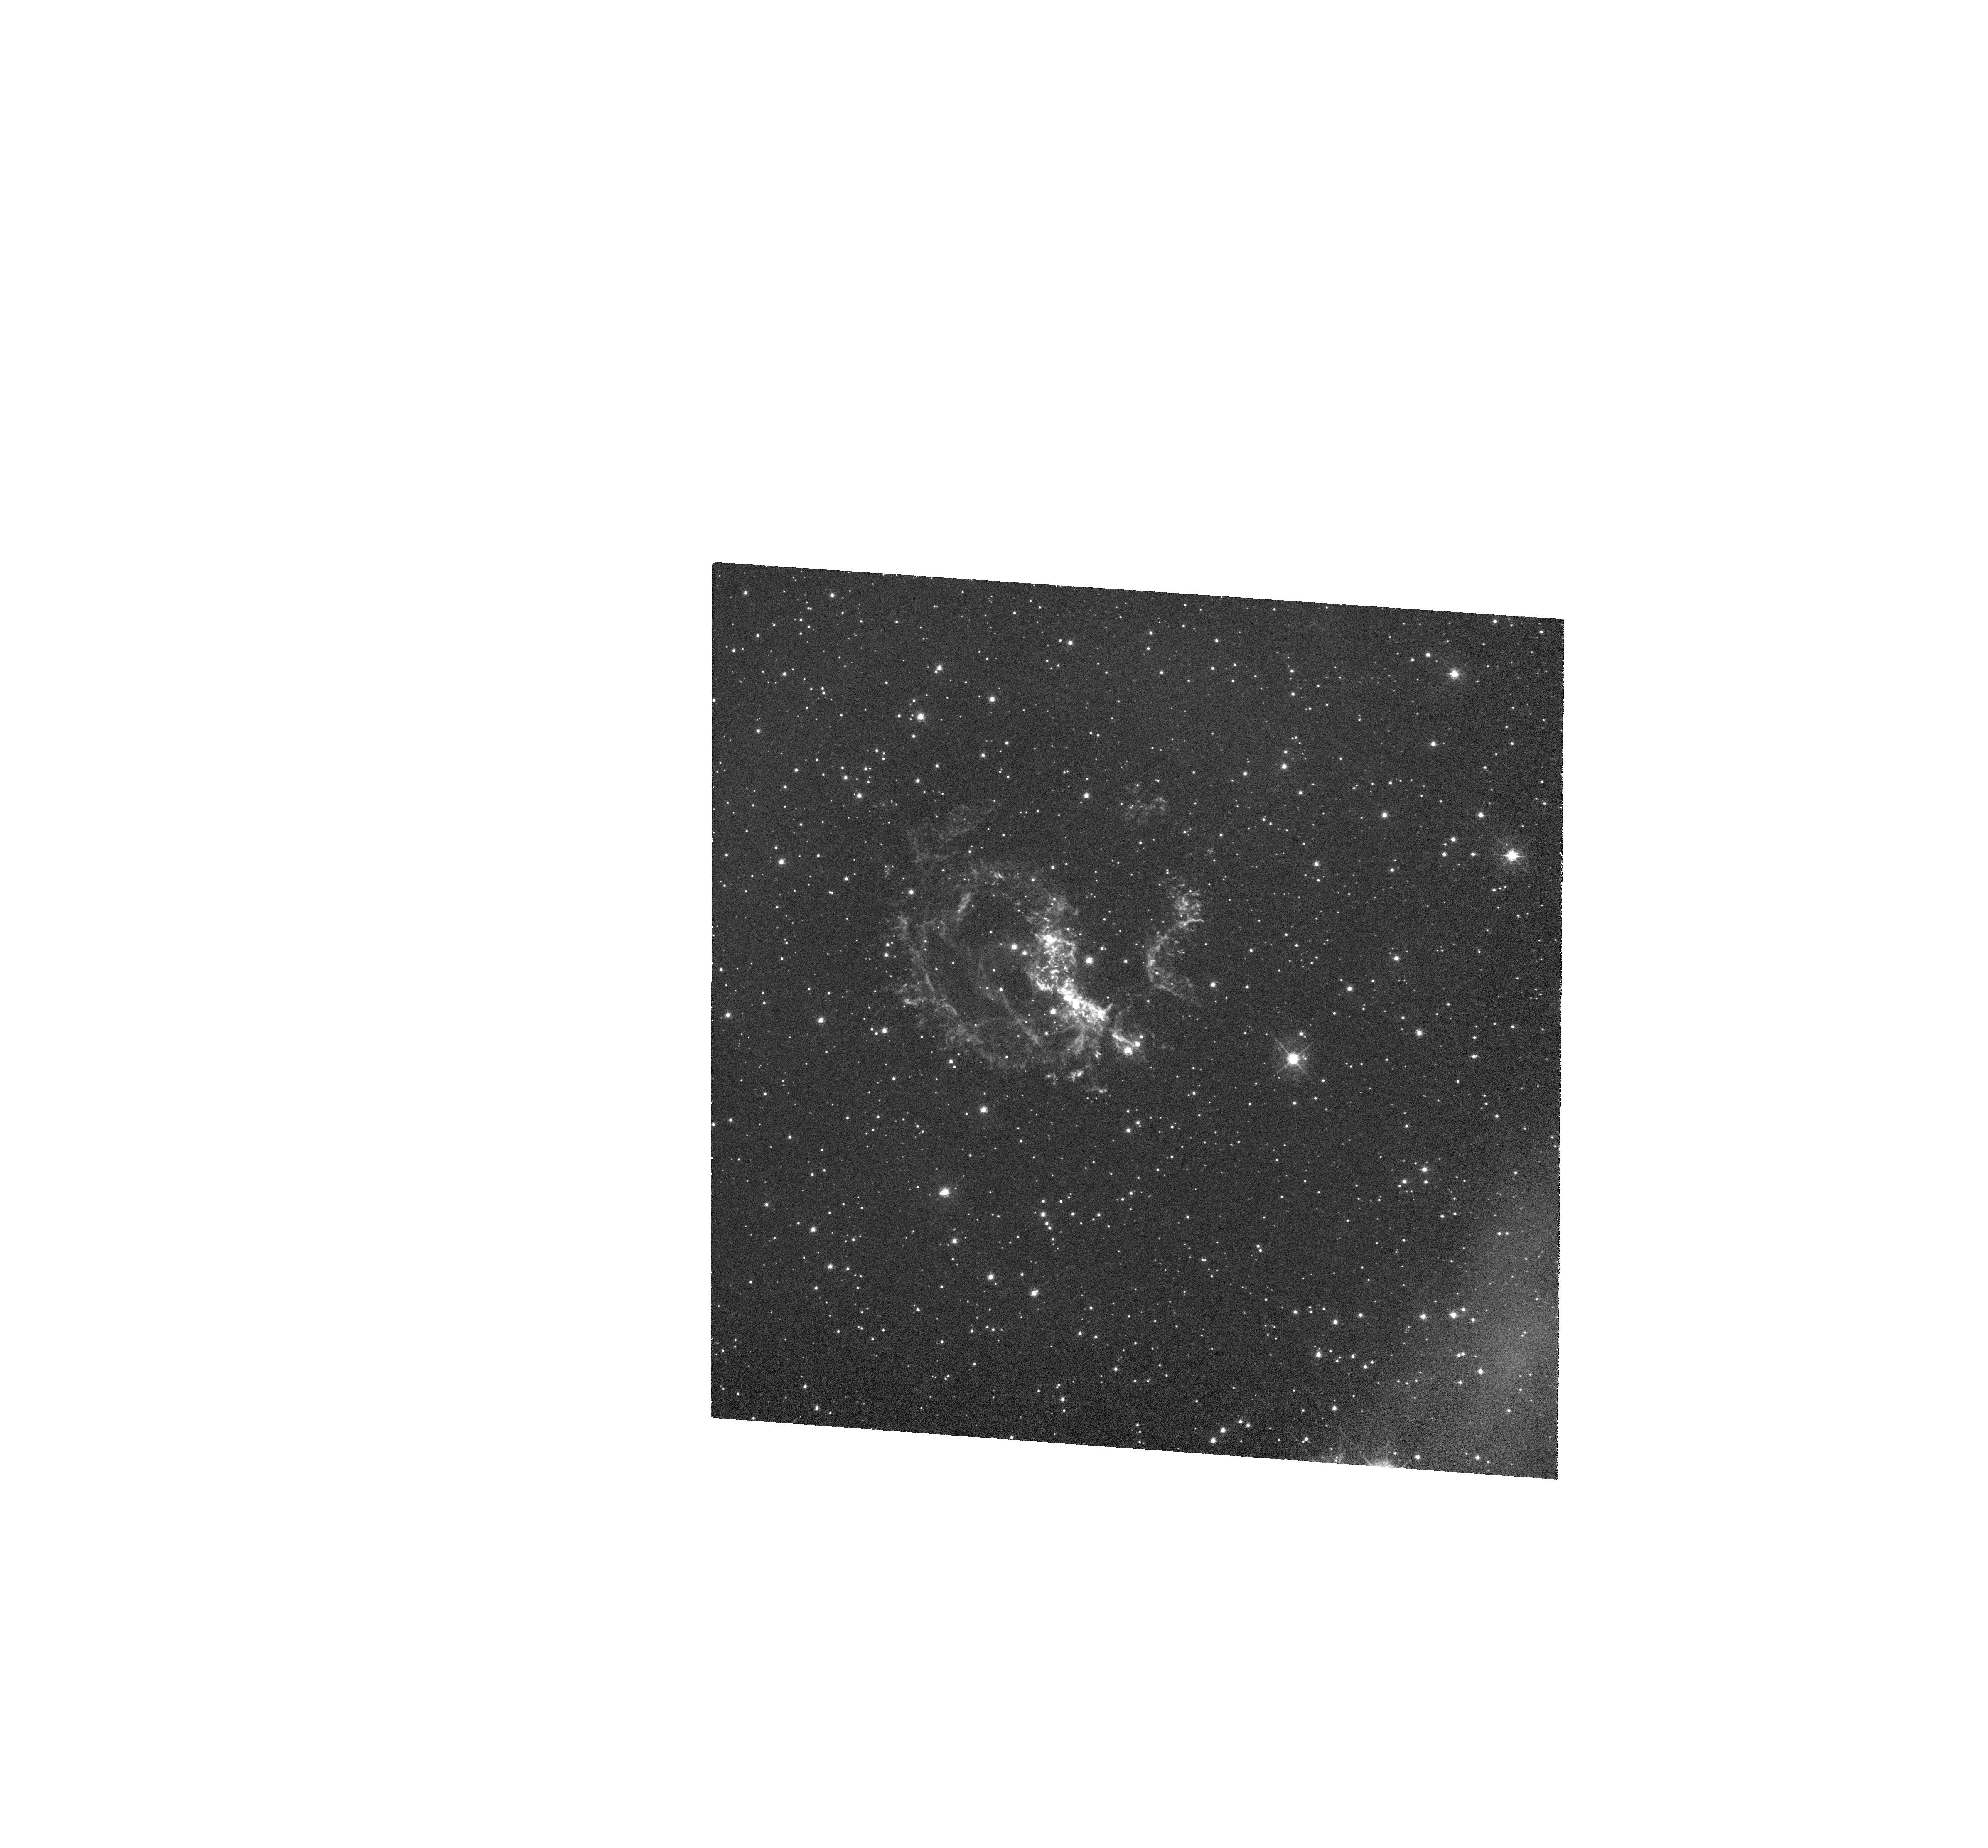
Target: 1E-0102.2-7219
Instrument: WFC3/UVIS
Filter: FQ492N
Exposure: 44 min
Observation ID: hst_13378_02_wfc3_uvis_fq492n_icbq02

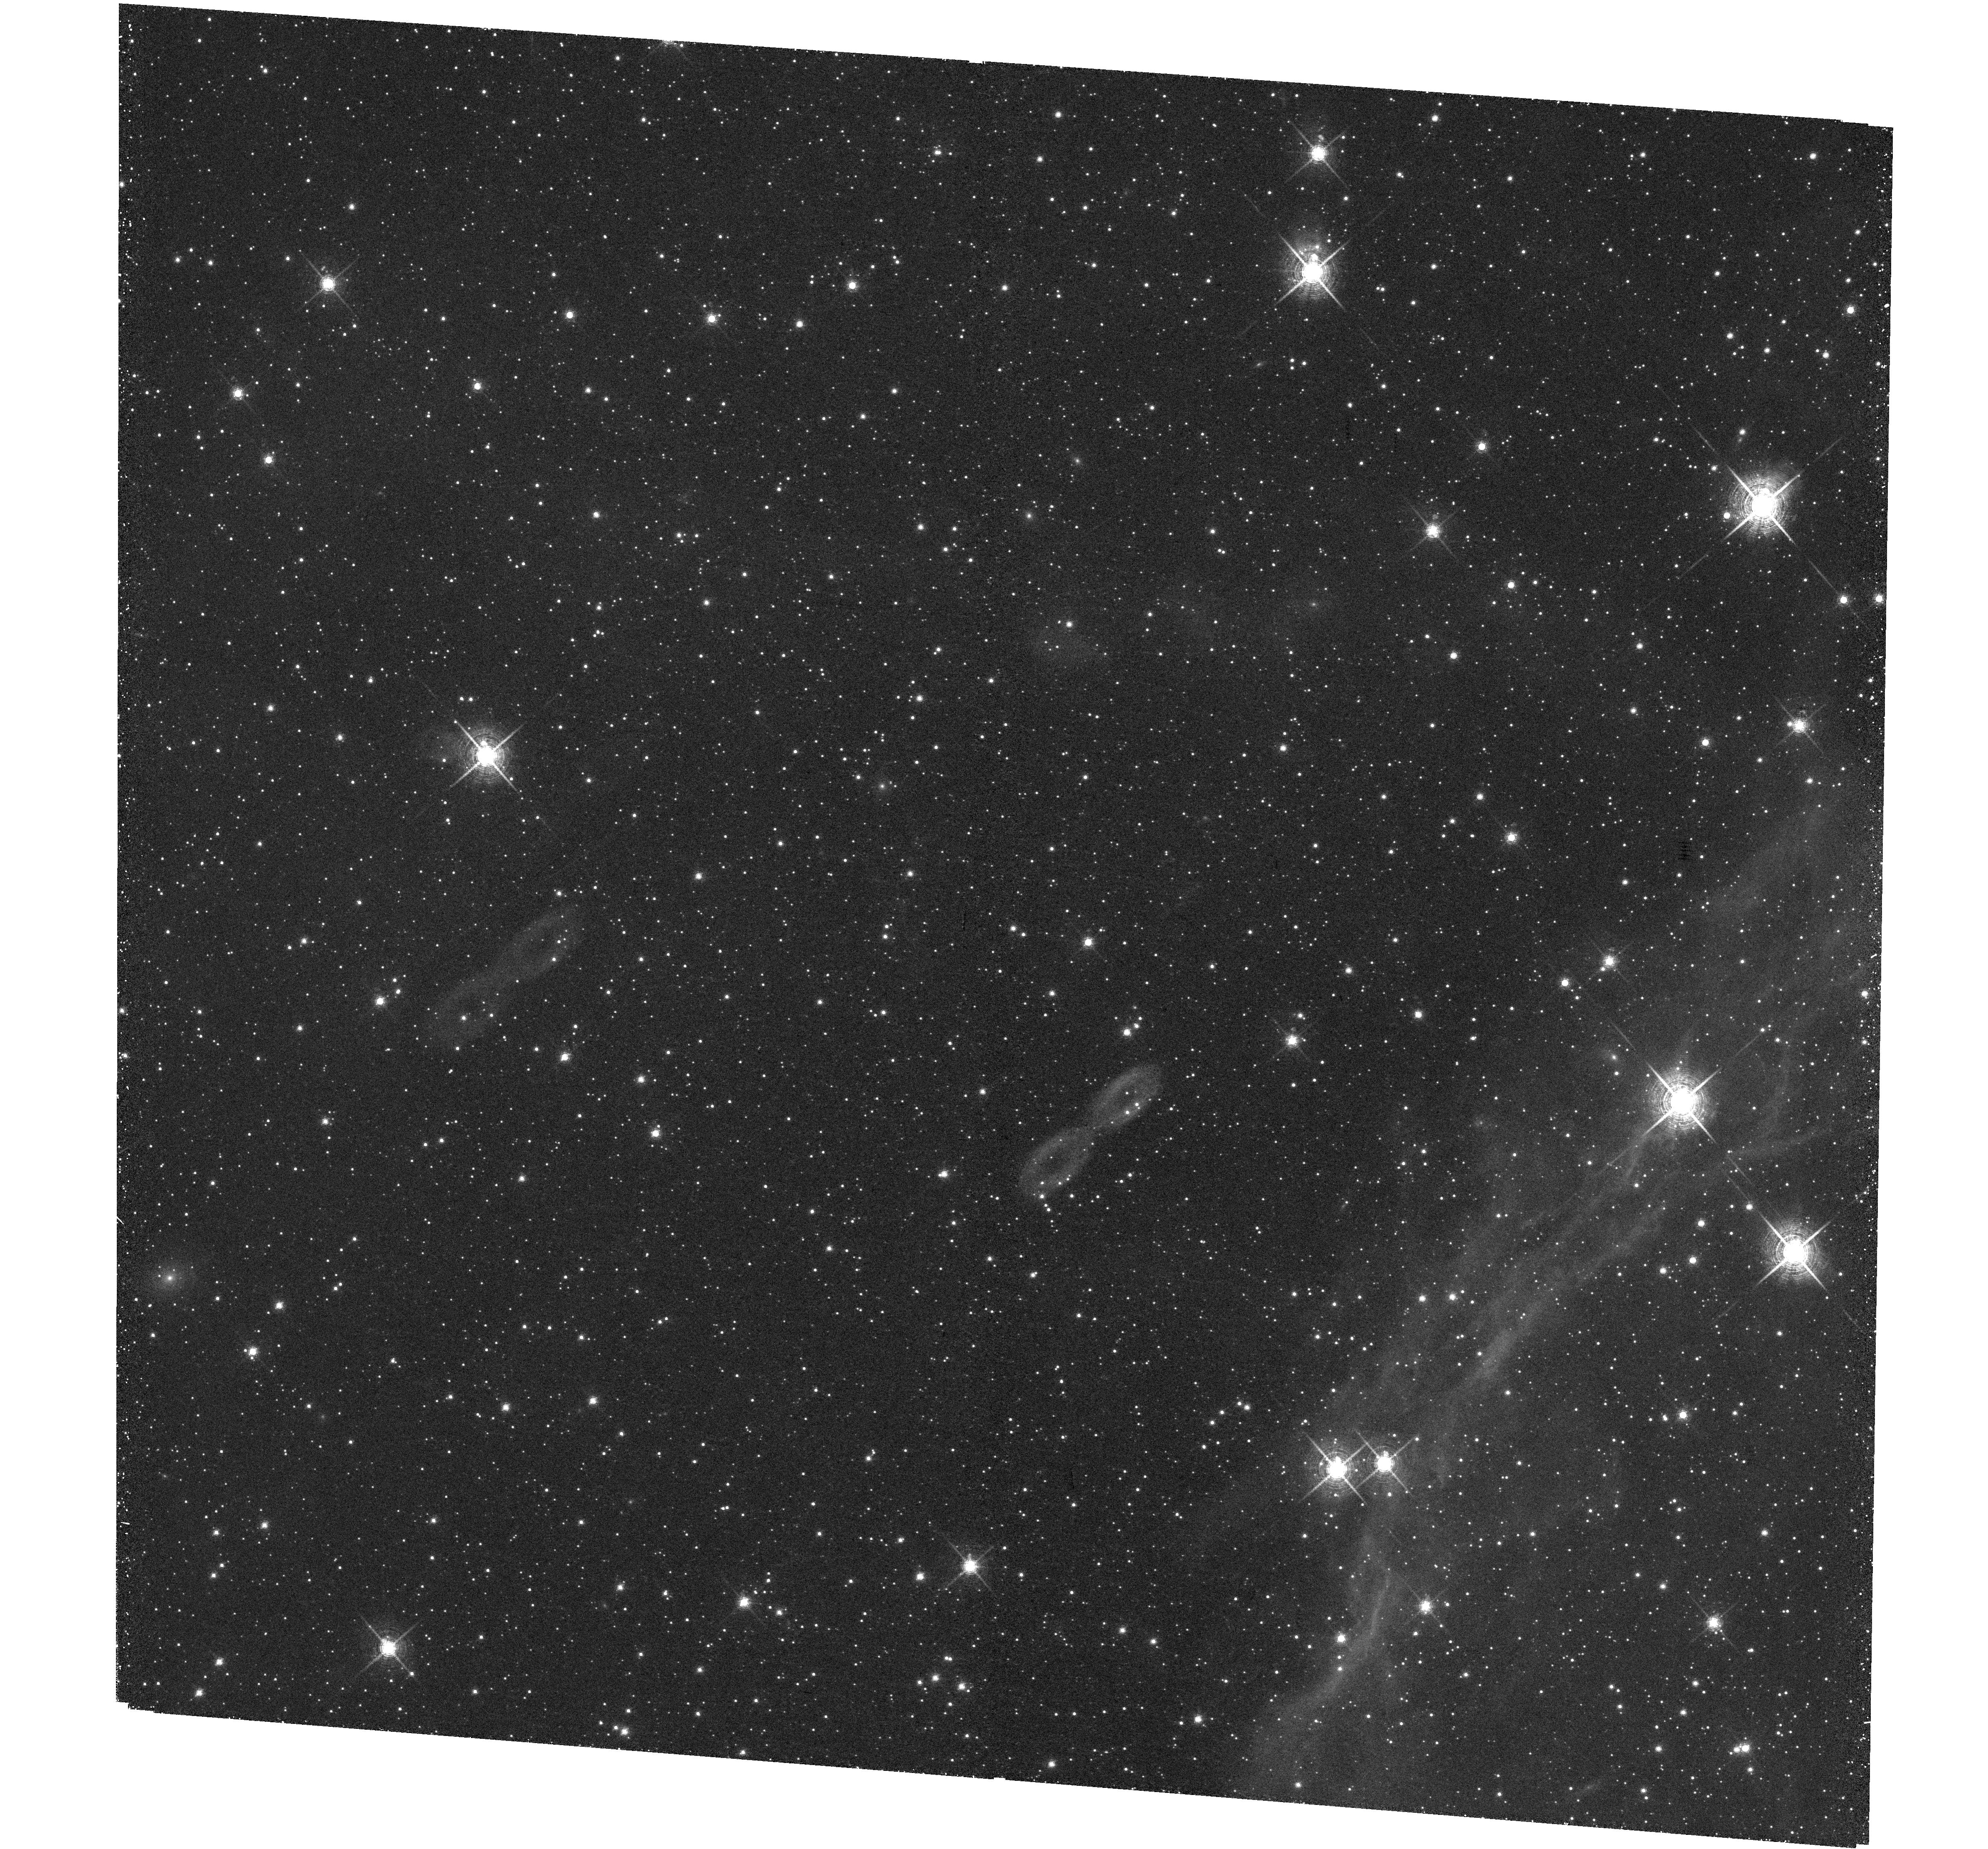
Target: 1E-0102.2-7219
Instrument: WFC3/UVIS
Filter: F673N
Exposure: 48 min
Observation ID: hst_13378_03_wfc3_uvis_f673n_icbq03

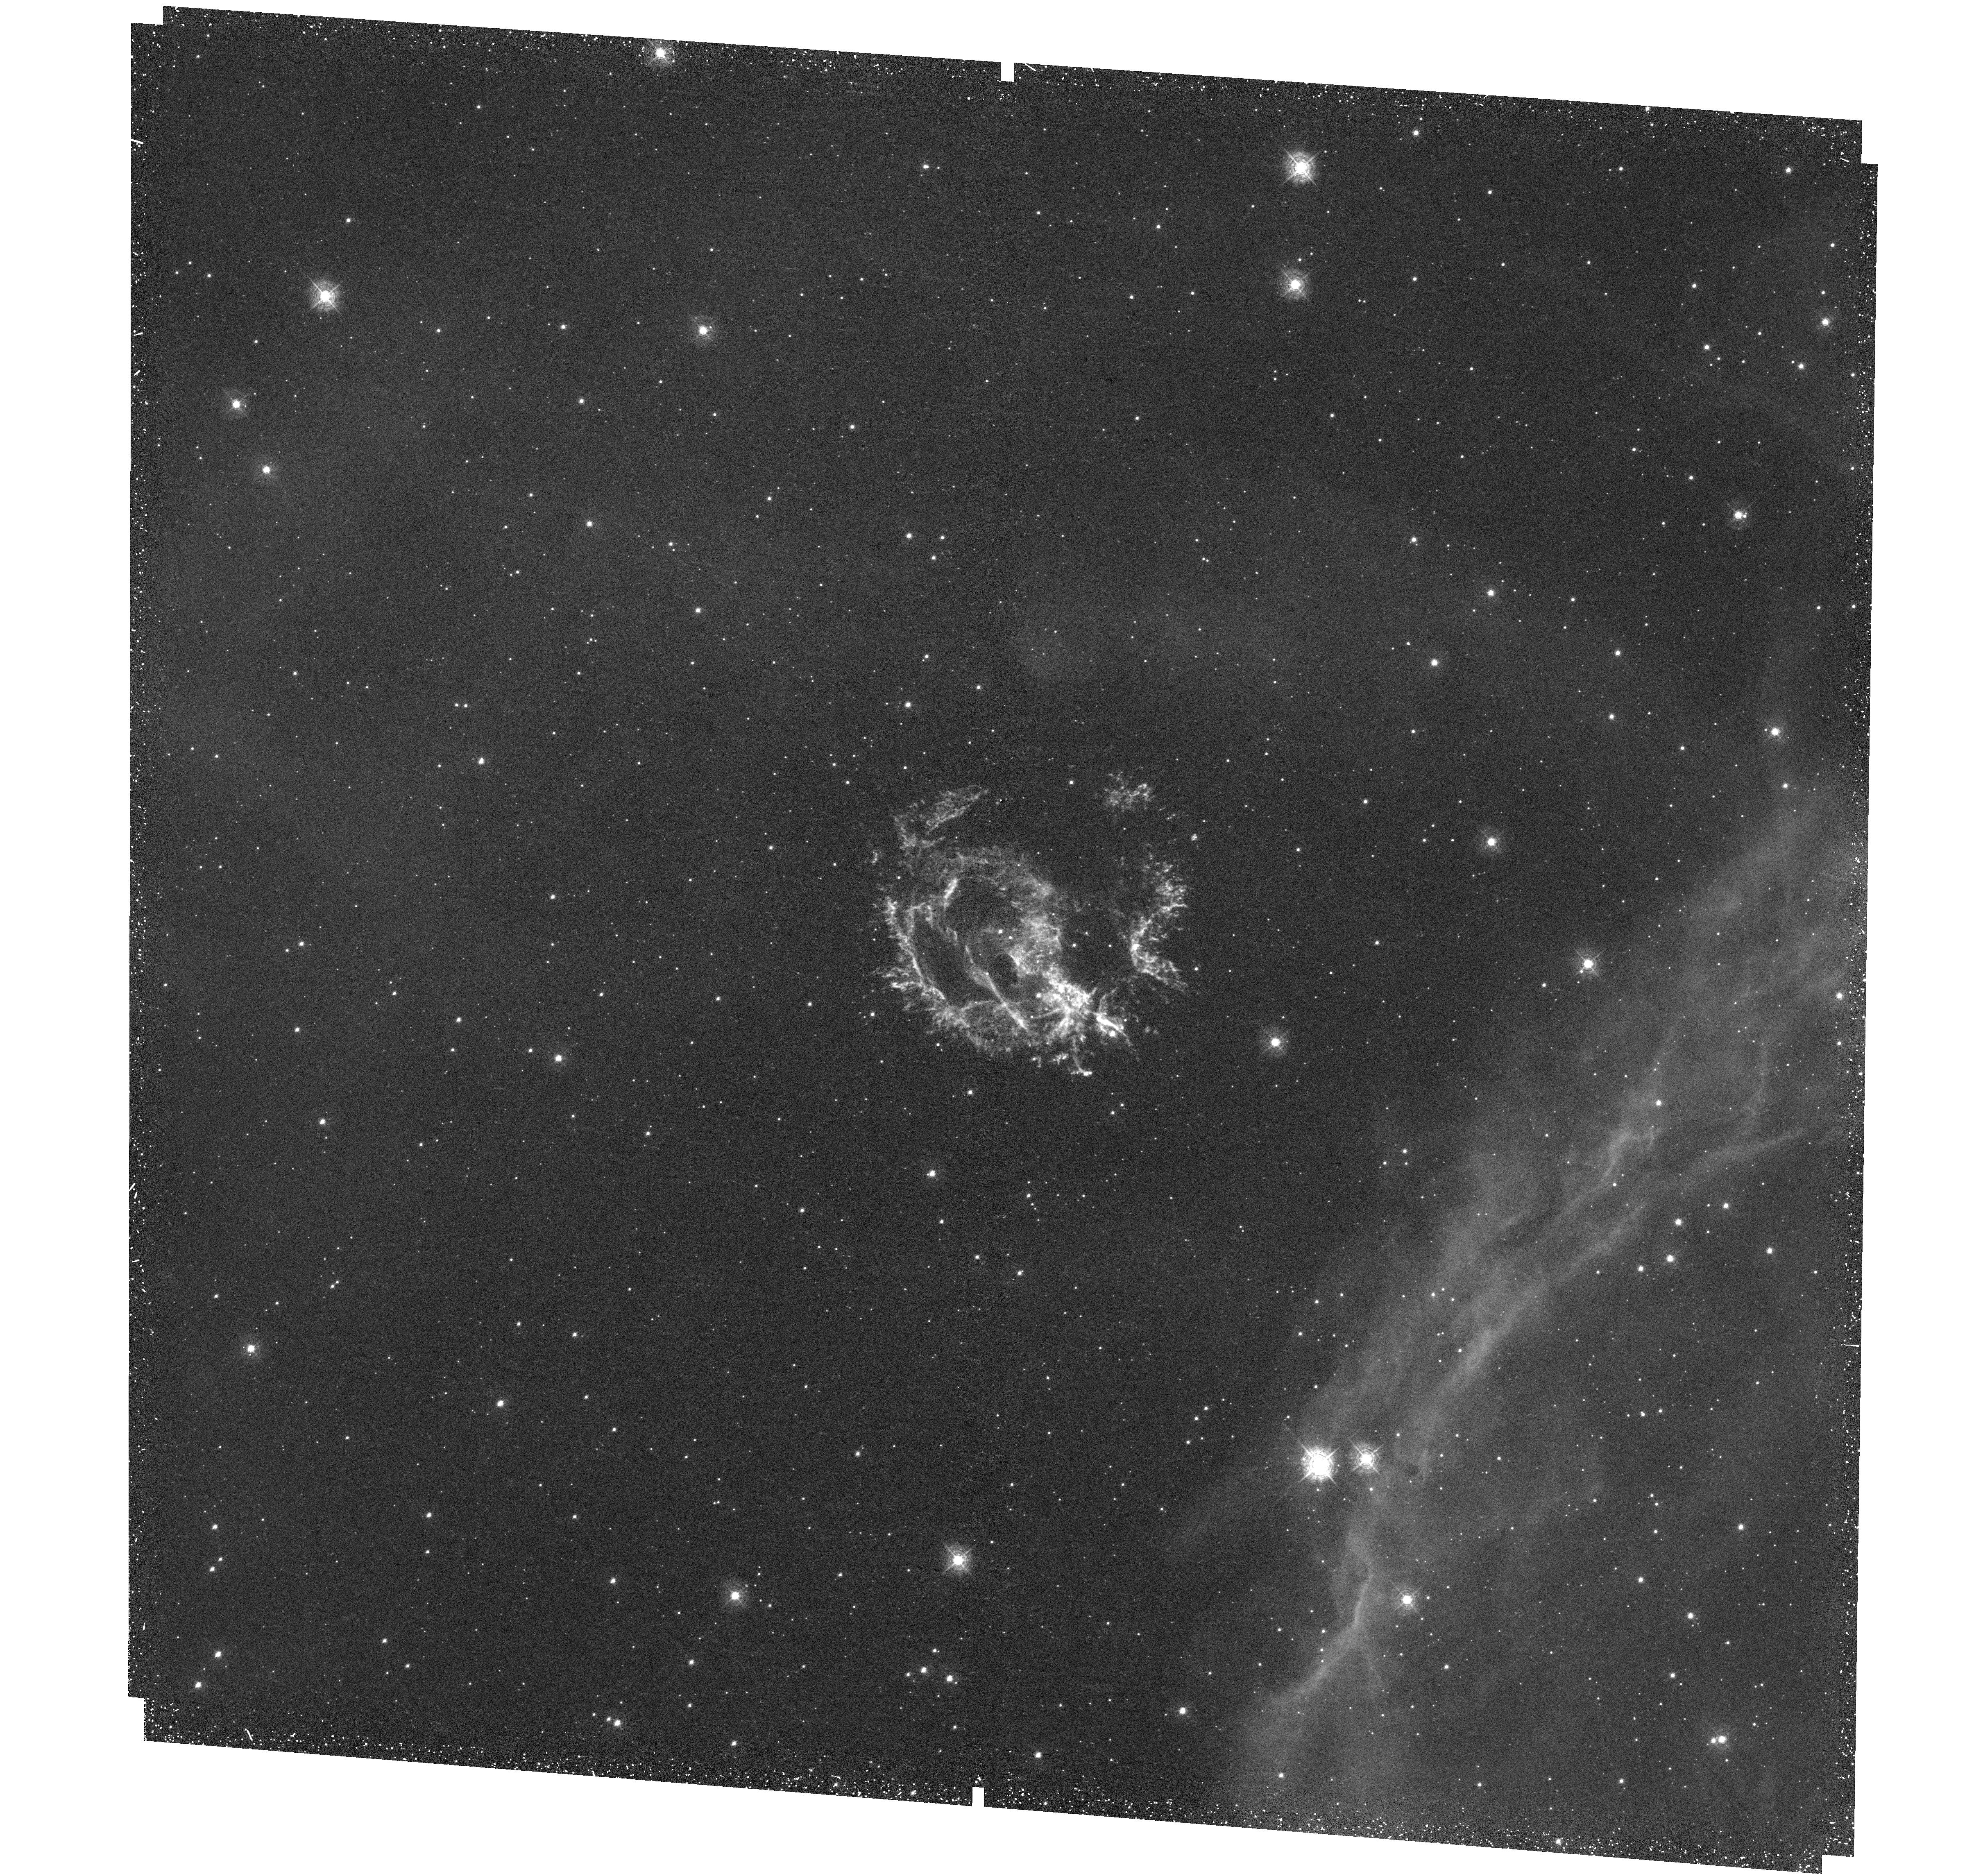
Target: 1E-0102.2-7219
Instrument: WFC3/UVIS
Filter: F373N
Exposure: 38 min
Observation ID: hst_13378_01_wfc3_uvis_f373n_icbq01

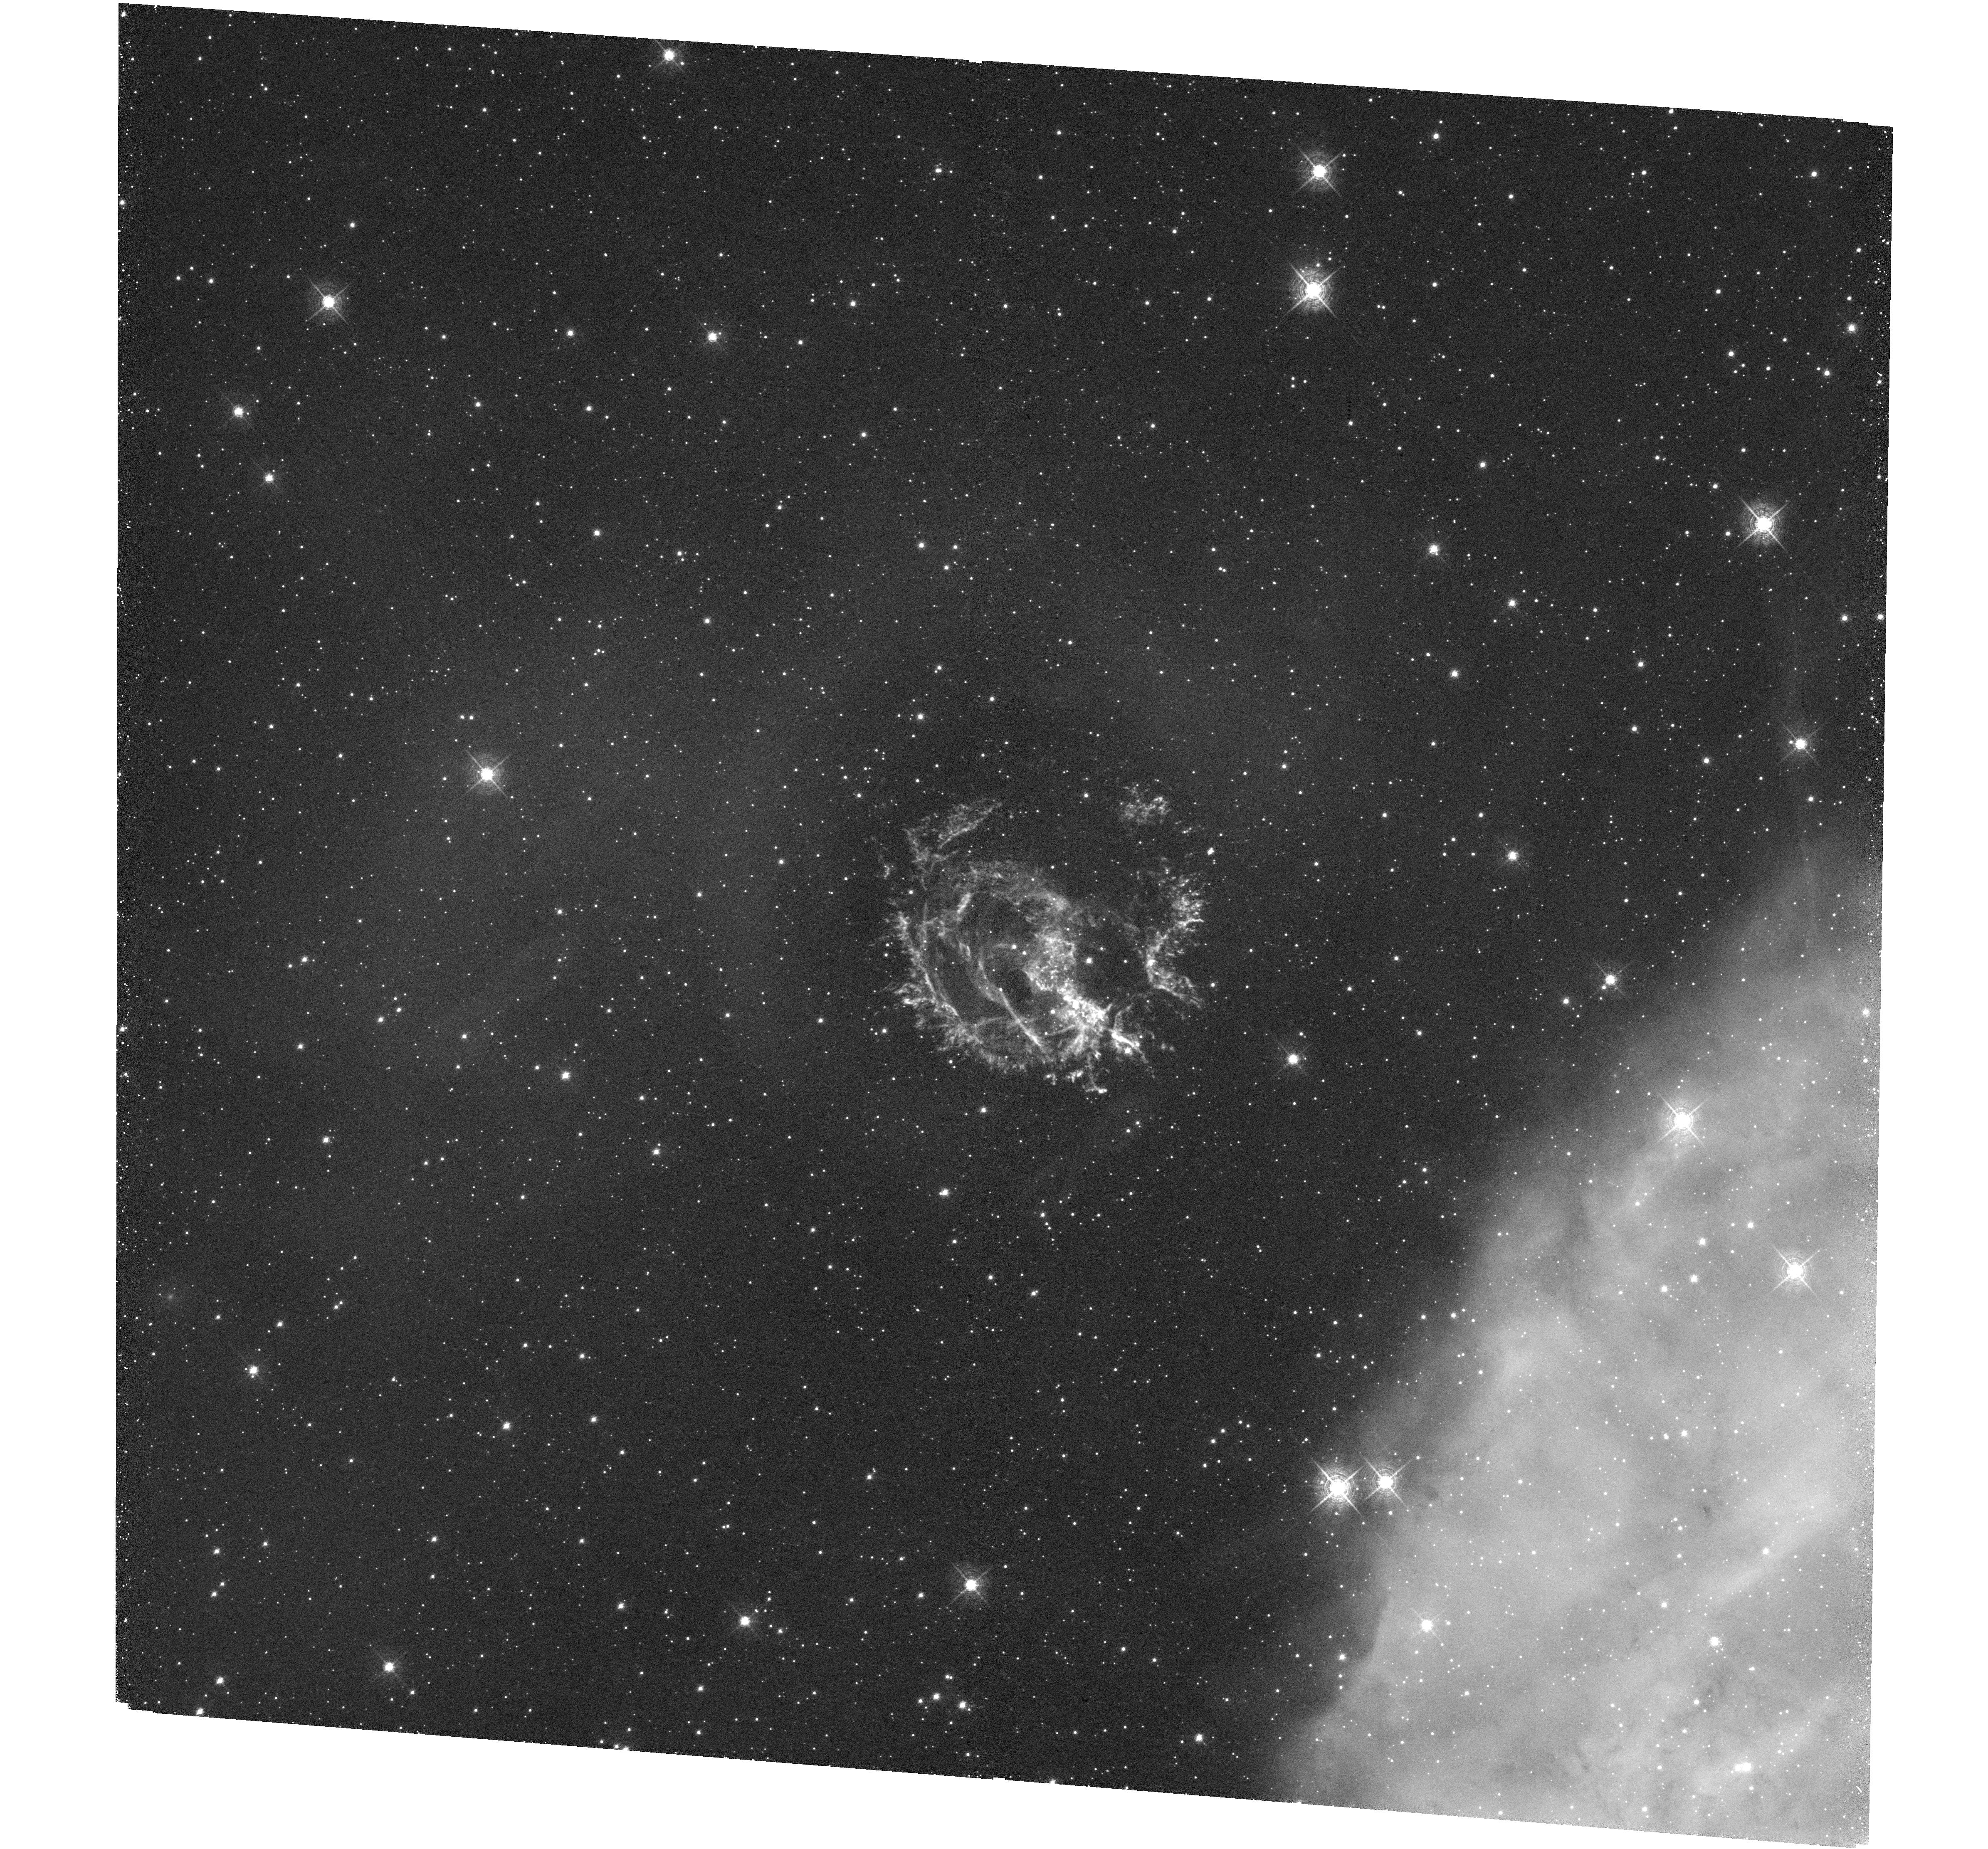
Target: 1E-0102.2-7219
Instrument: WFC3/UVIS
Filter: F502N
Exposure: 46 min
Observation ID: hst_13378_02_wfc3_uvis_f502n_icbq02

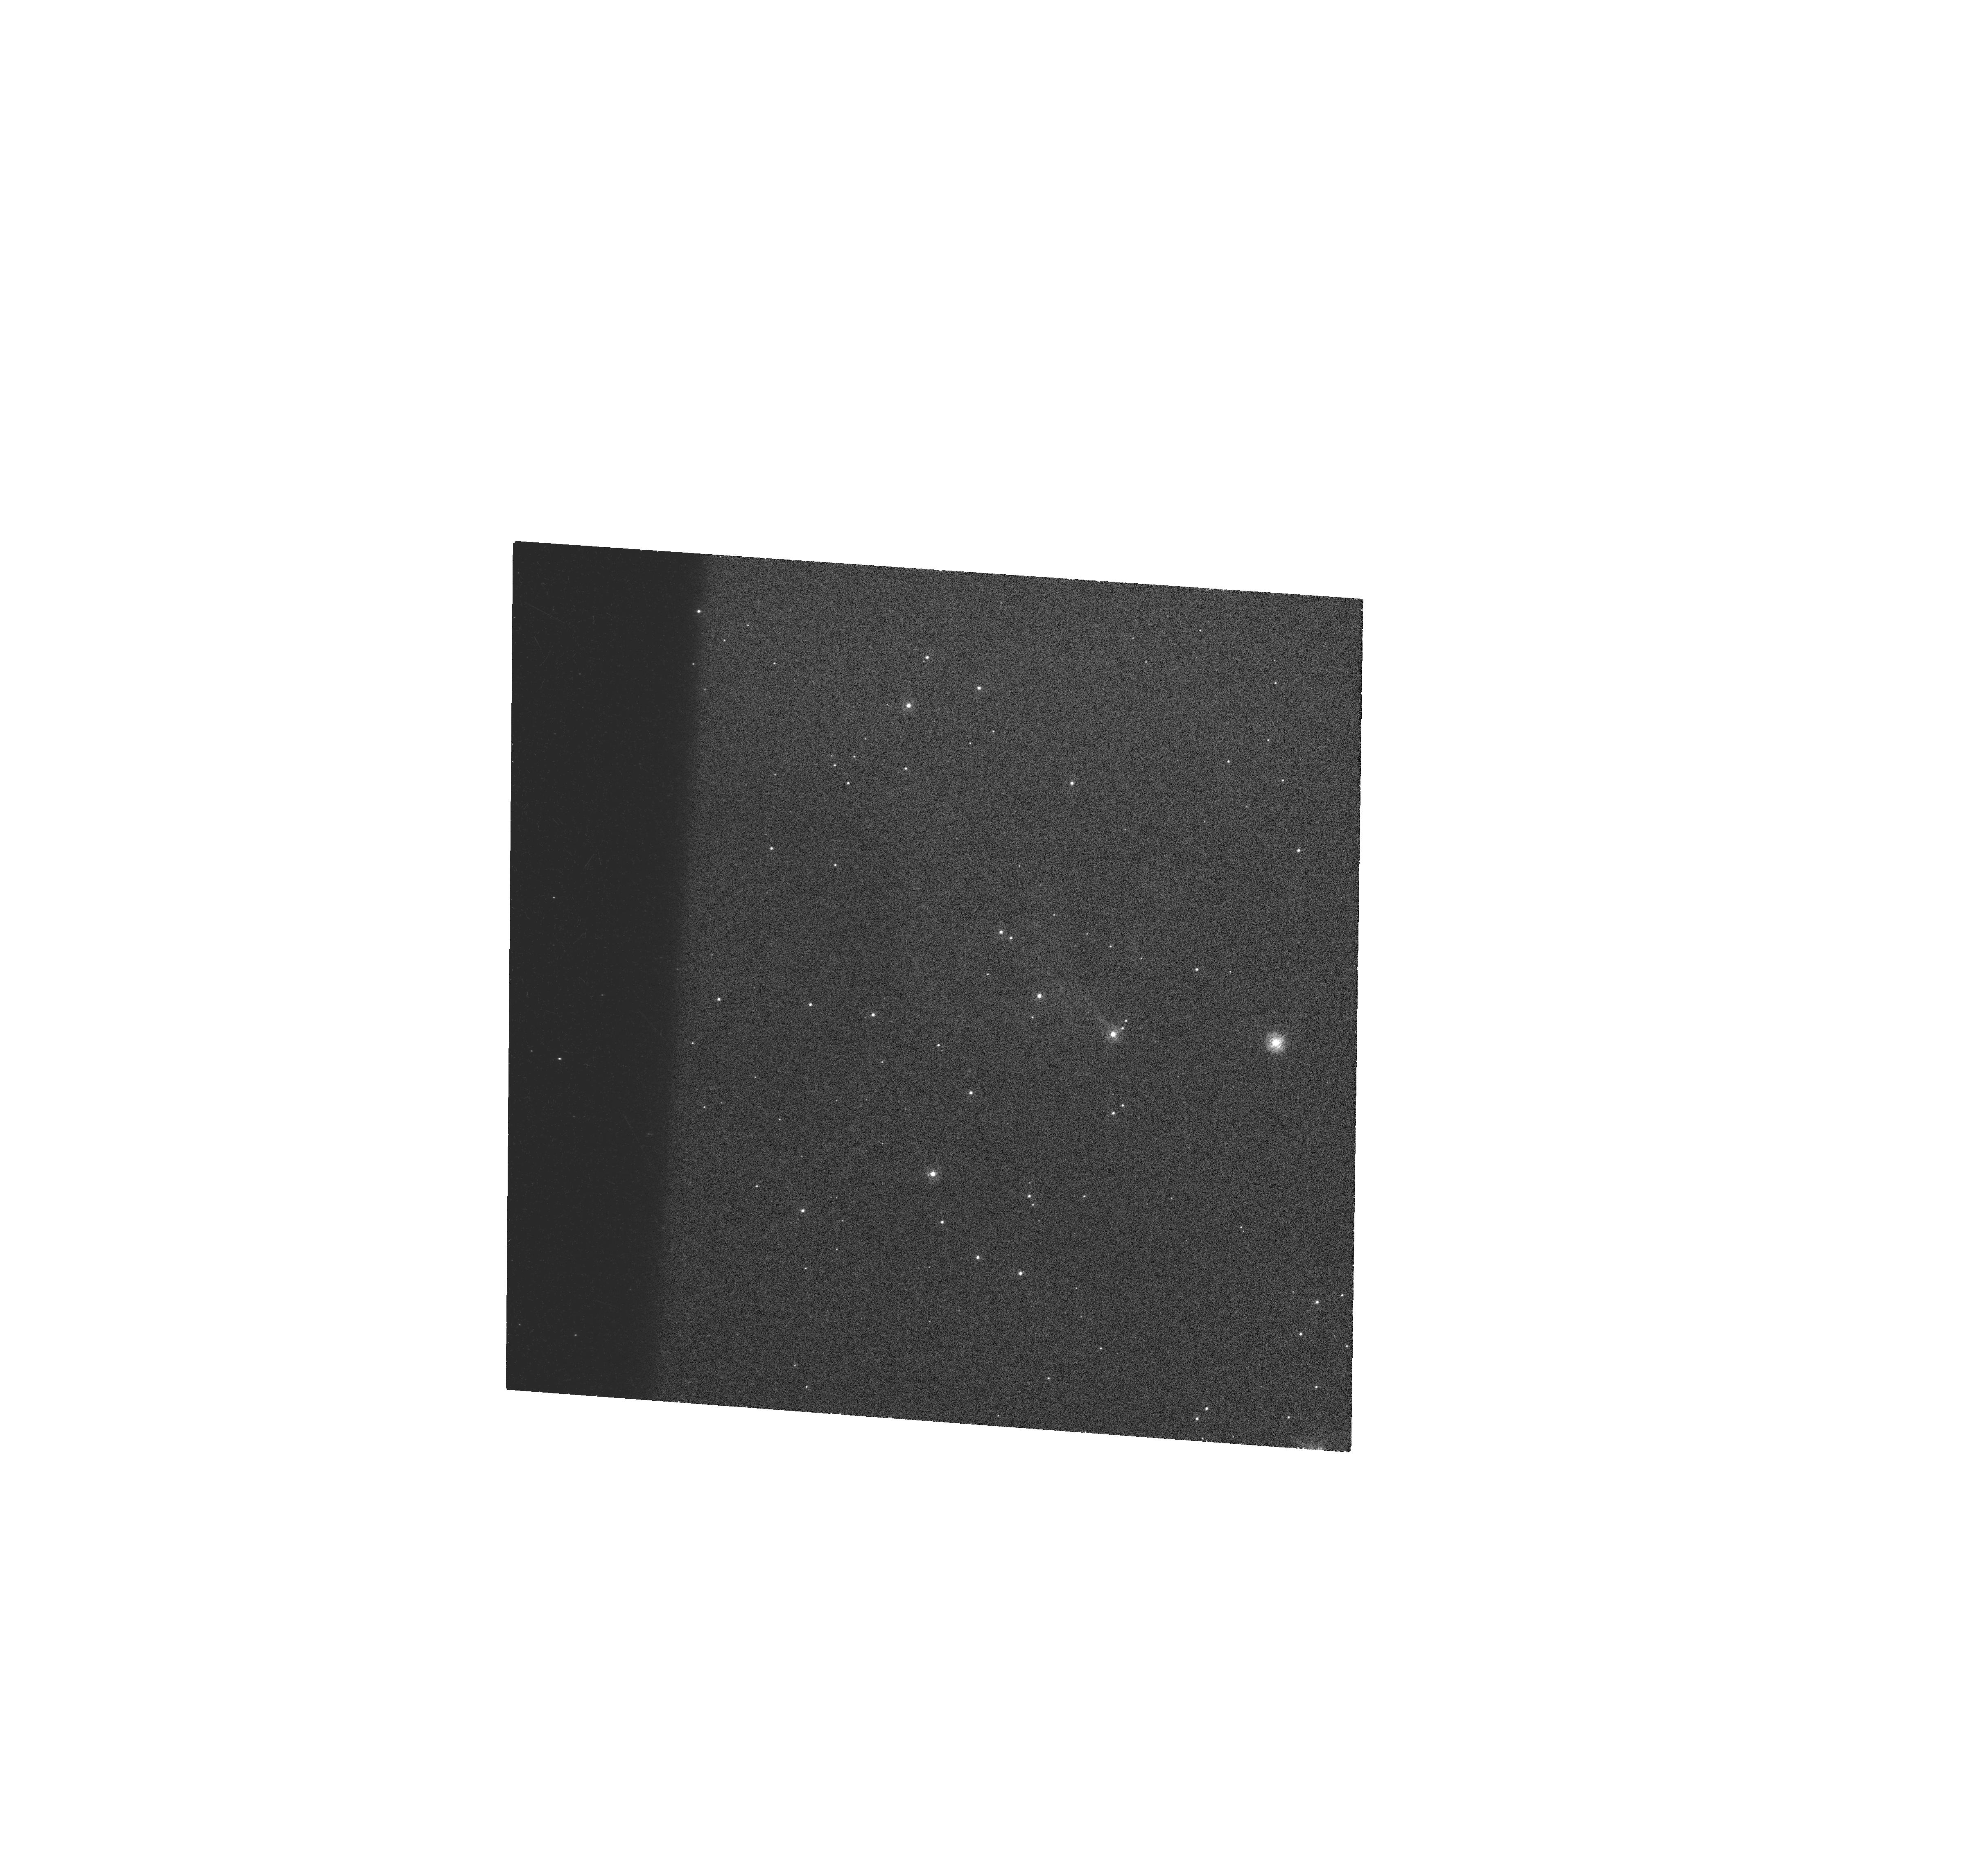
Target: 1E-0102.2-7219
Instrument: WFC3/UVIS
Filter: FQ243N
Exposure: 53 min
Observation ID: hst_13378_01_wfc3_uvis_fq243n_icbq01

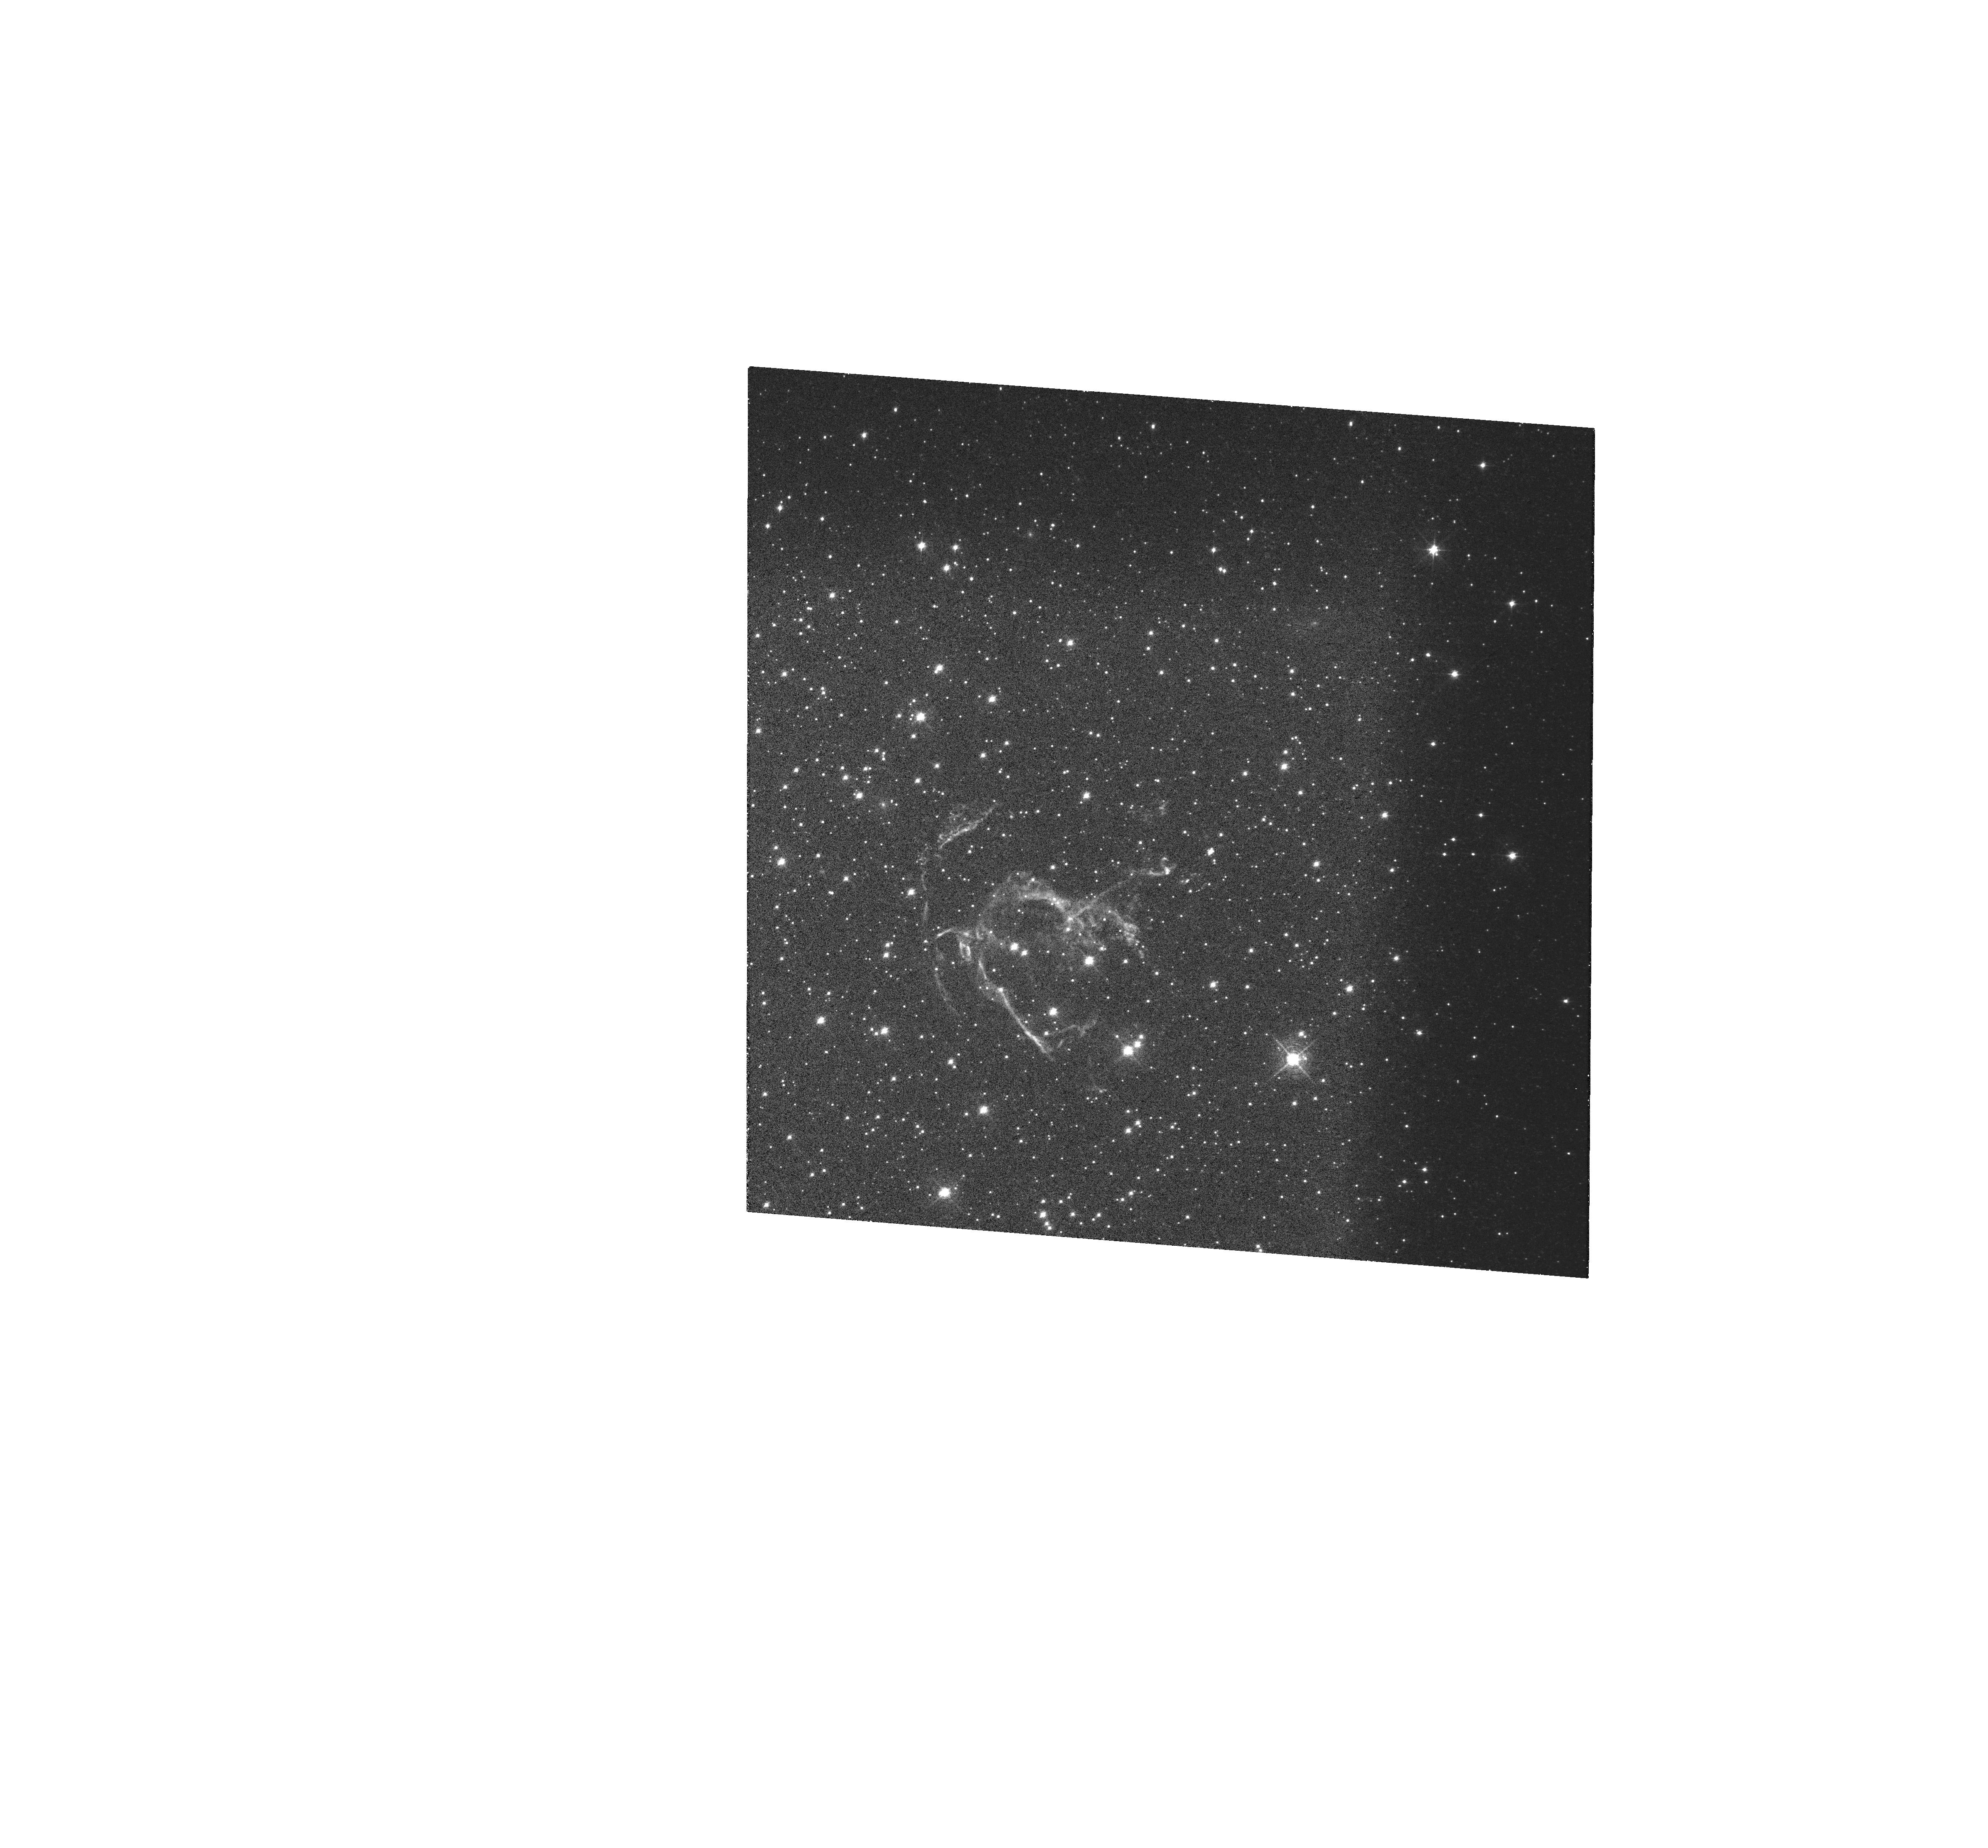
Target: 1E-0102.2-7219
Instrument: WFC3/UVIS
Filter: FQ508N
Exposure: 44 min
Observation ID: hst_13378_02_wfc3_uvis_fq508n_icbq02

Toward A Comprehensive Kinematic and Chemical Survey of the Young O-rich SNR 1E 0102-7219 in the SMC (PI: Milisavljevic, Dan)

We propose the first comprehensive UV and optical imaging survey of the young, oxygen-rich, SMC supernova remnant 1E 0102-7219 (E0102). These data will be coordinated with an optical spectroscopic survey of E0102 already in progress that has uncovered previously unknown high velocity S-rich ejecta and an elaborate bubble-like, large-scale ejecta structure having a velocity distribution that spans more than twice the currently accepted mean value. Combining the proposed WFC3 UV and optical imaging with our recent spectroscopic survey will allow: (1) the first complete mapping of E0102's high and low velocity metal-rich ejecta, (2) a first-of-its-kind map of UV emission in [Ne IV] 2425 and Mg II 2800 of an O-rich SNR, (3) identification of remnant regions exhibiting sulfur emission associated with the inner Si, S, Ca, Ar layer of the progenitor star, (4) investigation of an expected population of exceptionally high velocity, outer knots like those seen in Cas A, (5) calculation of an accurate mean expansion velocity and age via proper motions using archival HST data, and (6) creation of a high-resolution 3D kinematic and chemical reconstruction of E0102's UV and optically emitting ejecta. This data set will reveal E0102's full structure in extraordinary detail, and provide powerful insights on the dynamics and nucleosynthesis yields of high-mass progenitor core-collapse supernova explosion models. It will also set the stage for more expansive multi-wavelength studies that can incorporate the already rich data available in Chandra X-ray and Spitzer infrared observations.